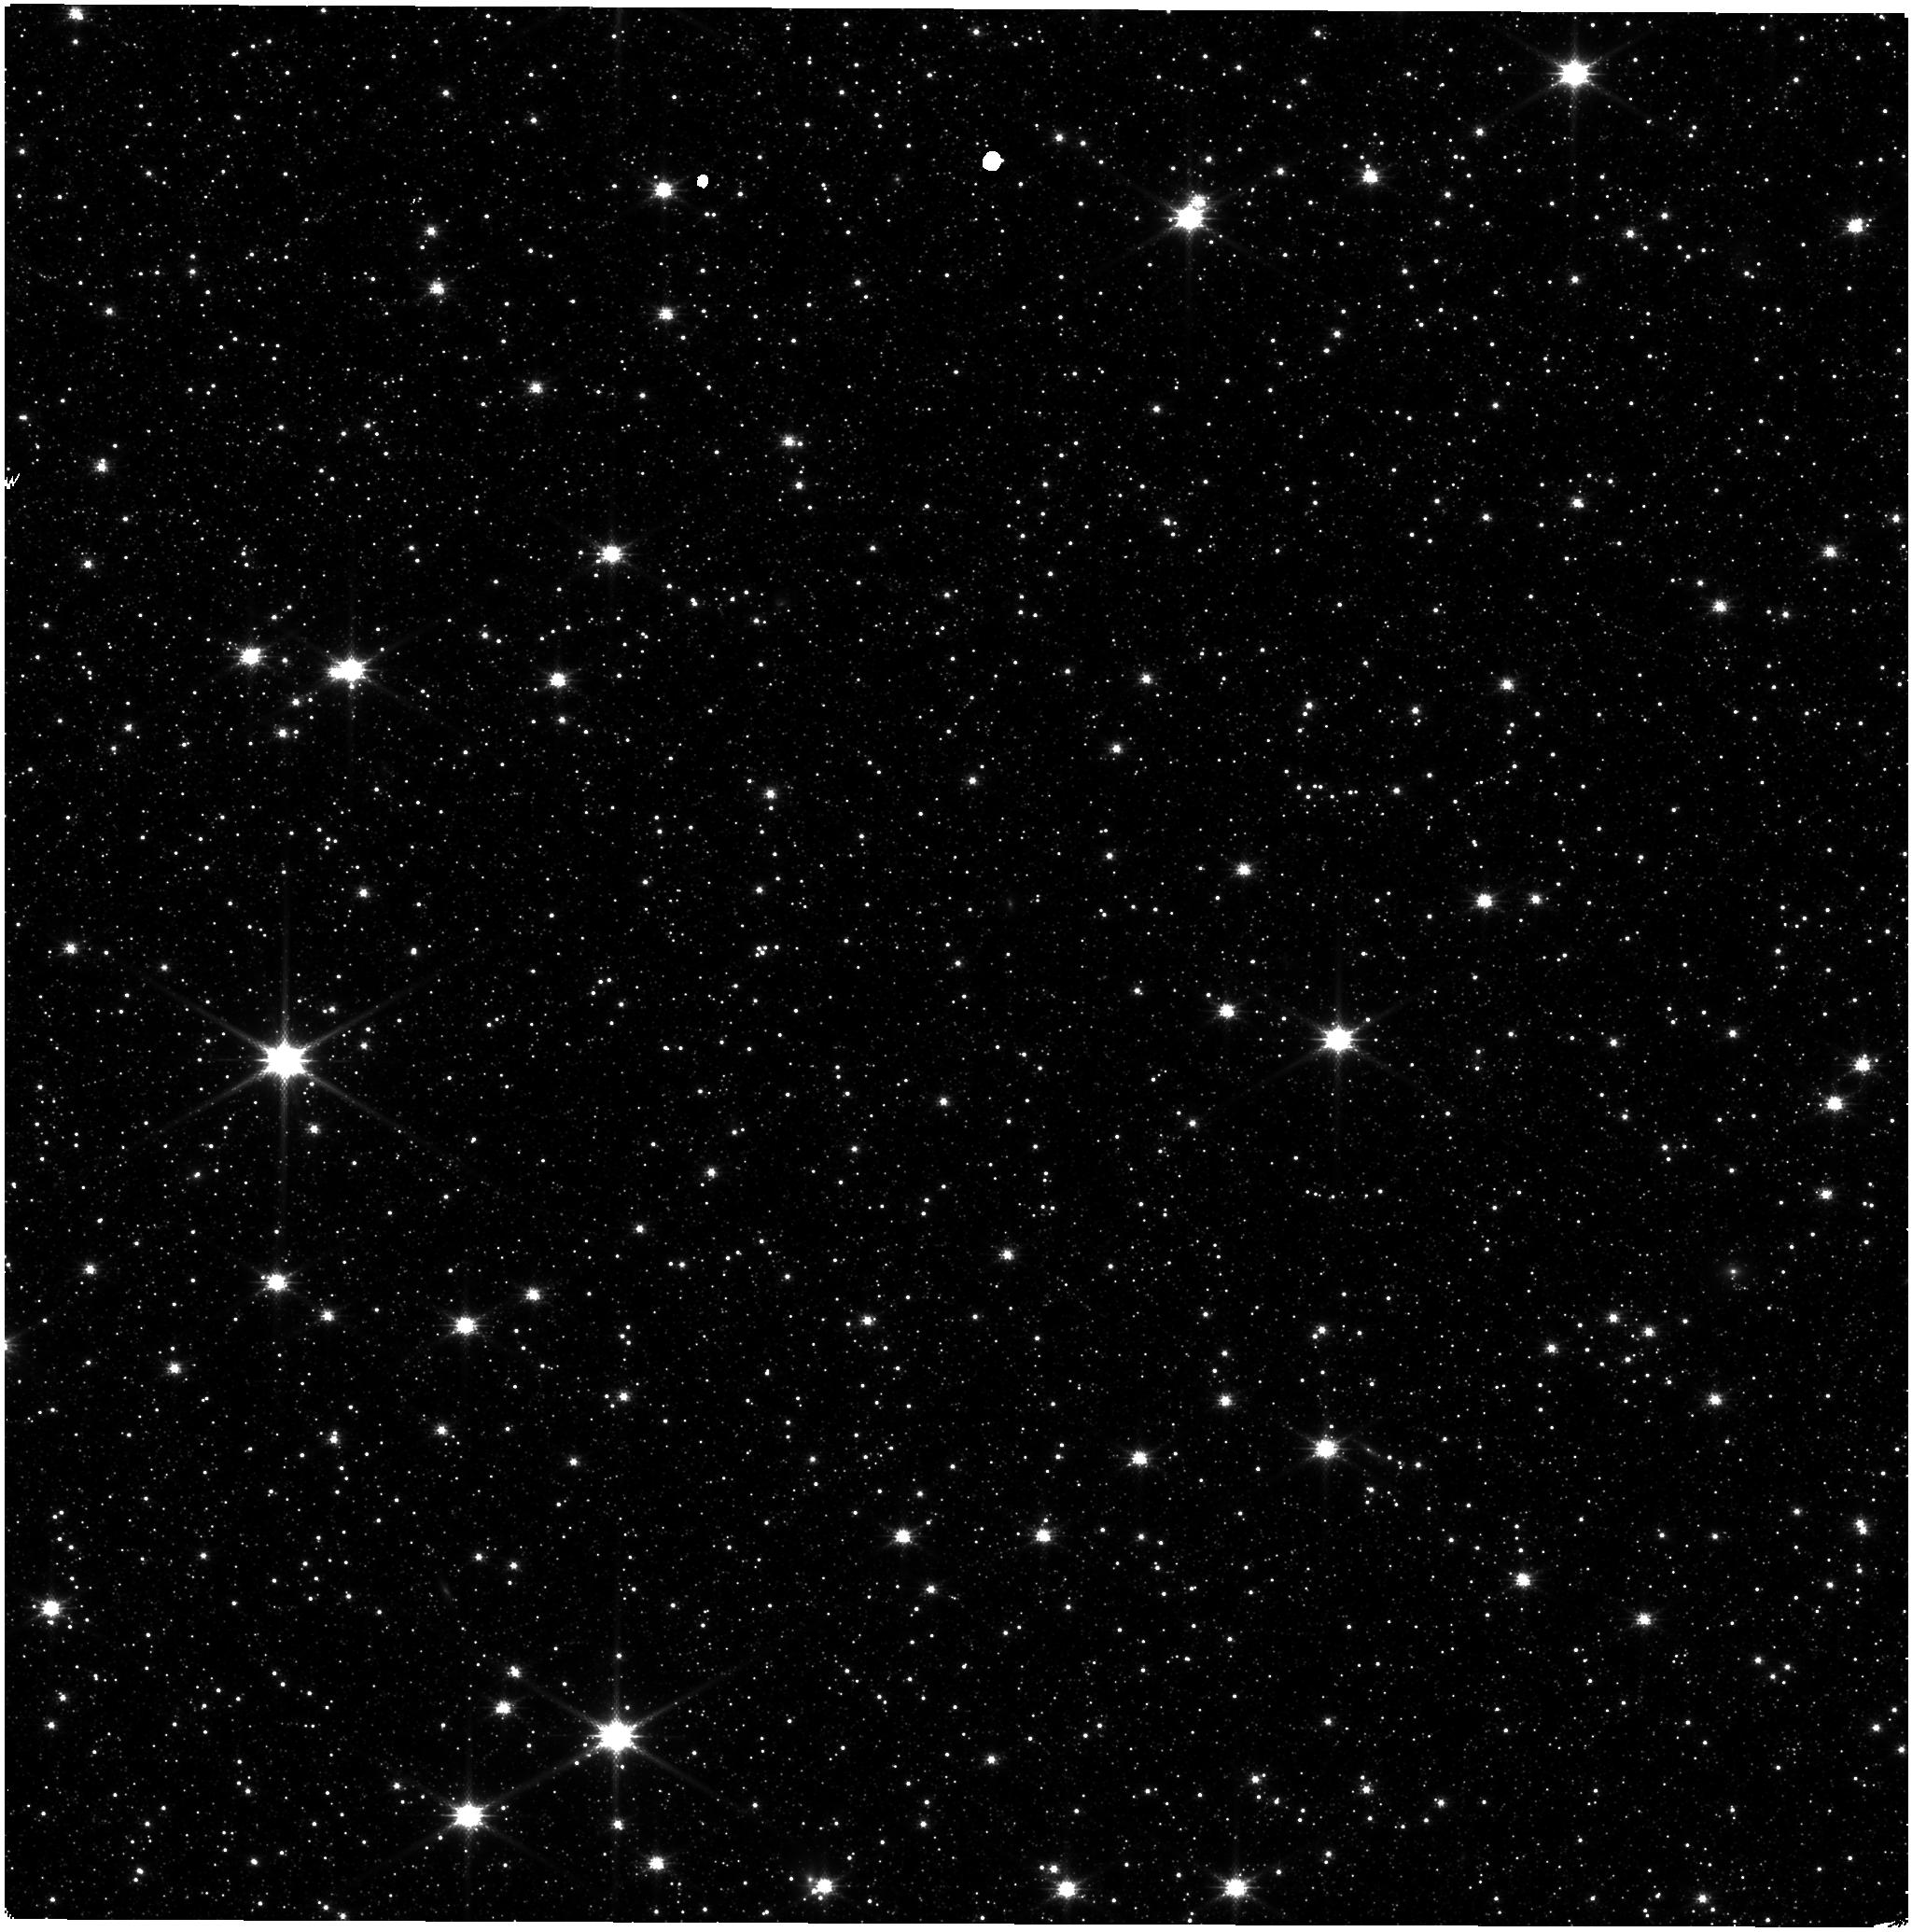
Target: LMC-NIRISS-FGS-ALIGNMENT. Instrument: NIRISS. Filter: CLEAR+F158M. Exposure: 21 min. Observation ID: jw09282-o002_t001_niriss_clear-f158m

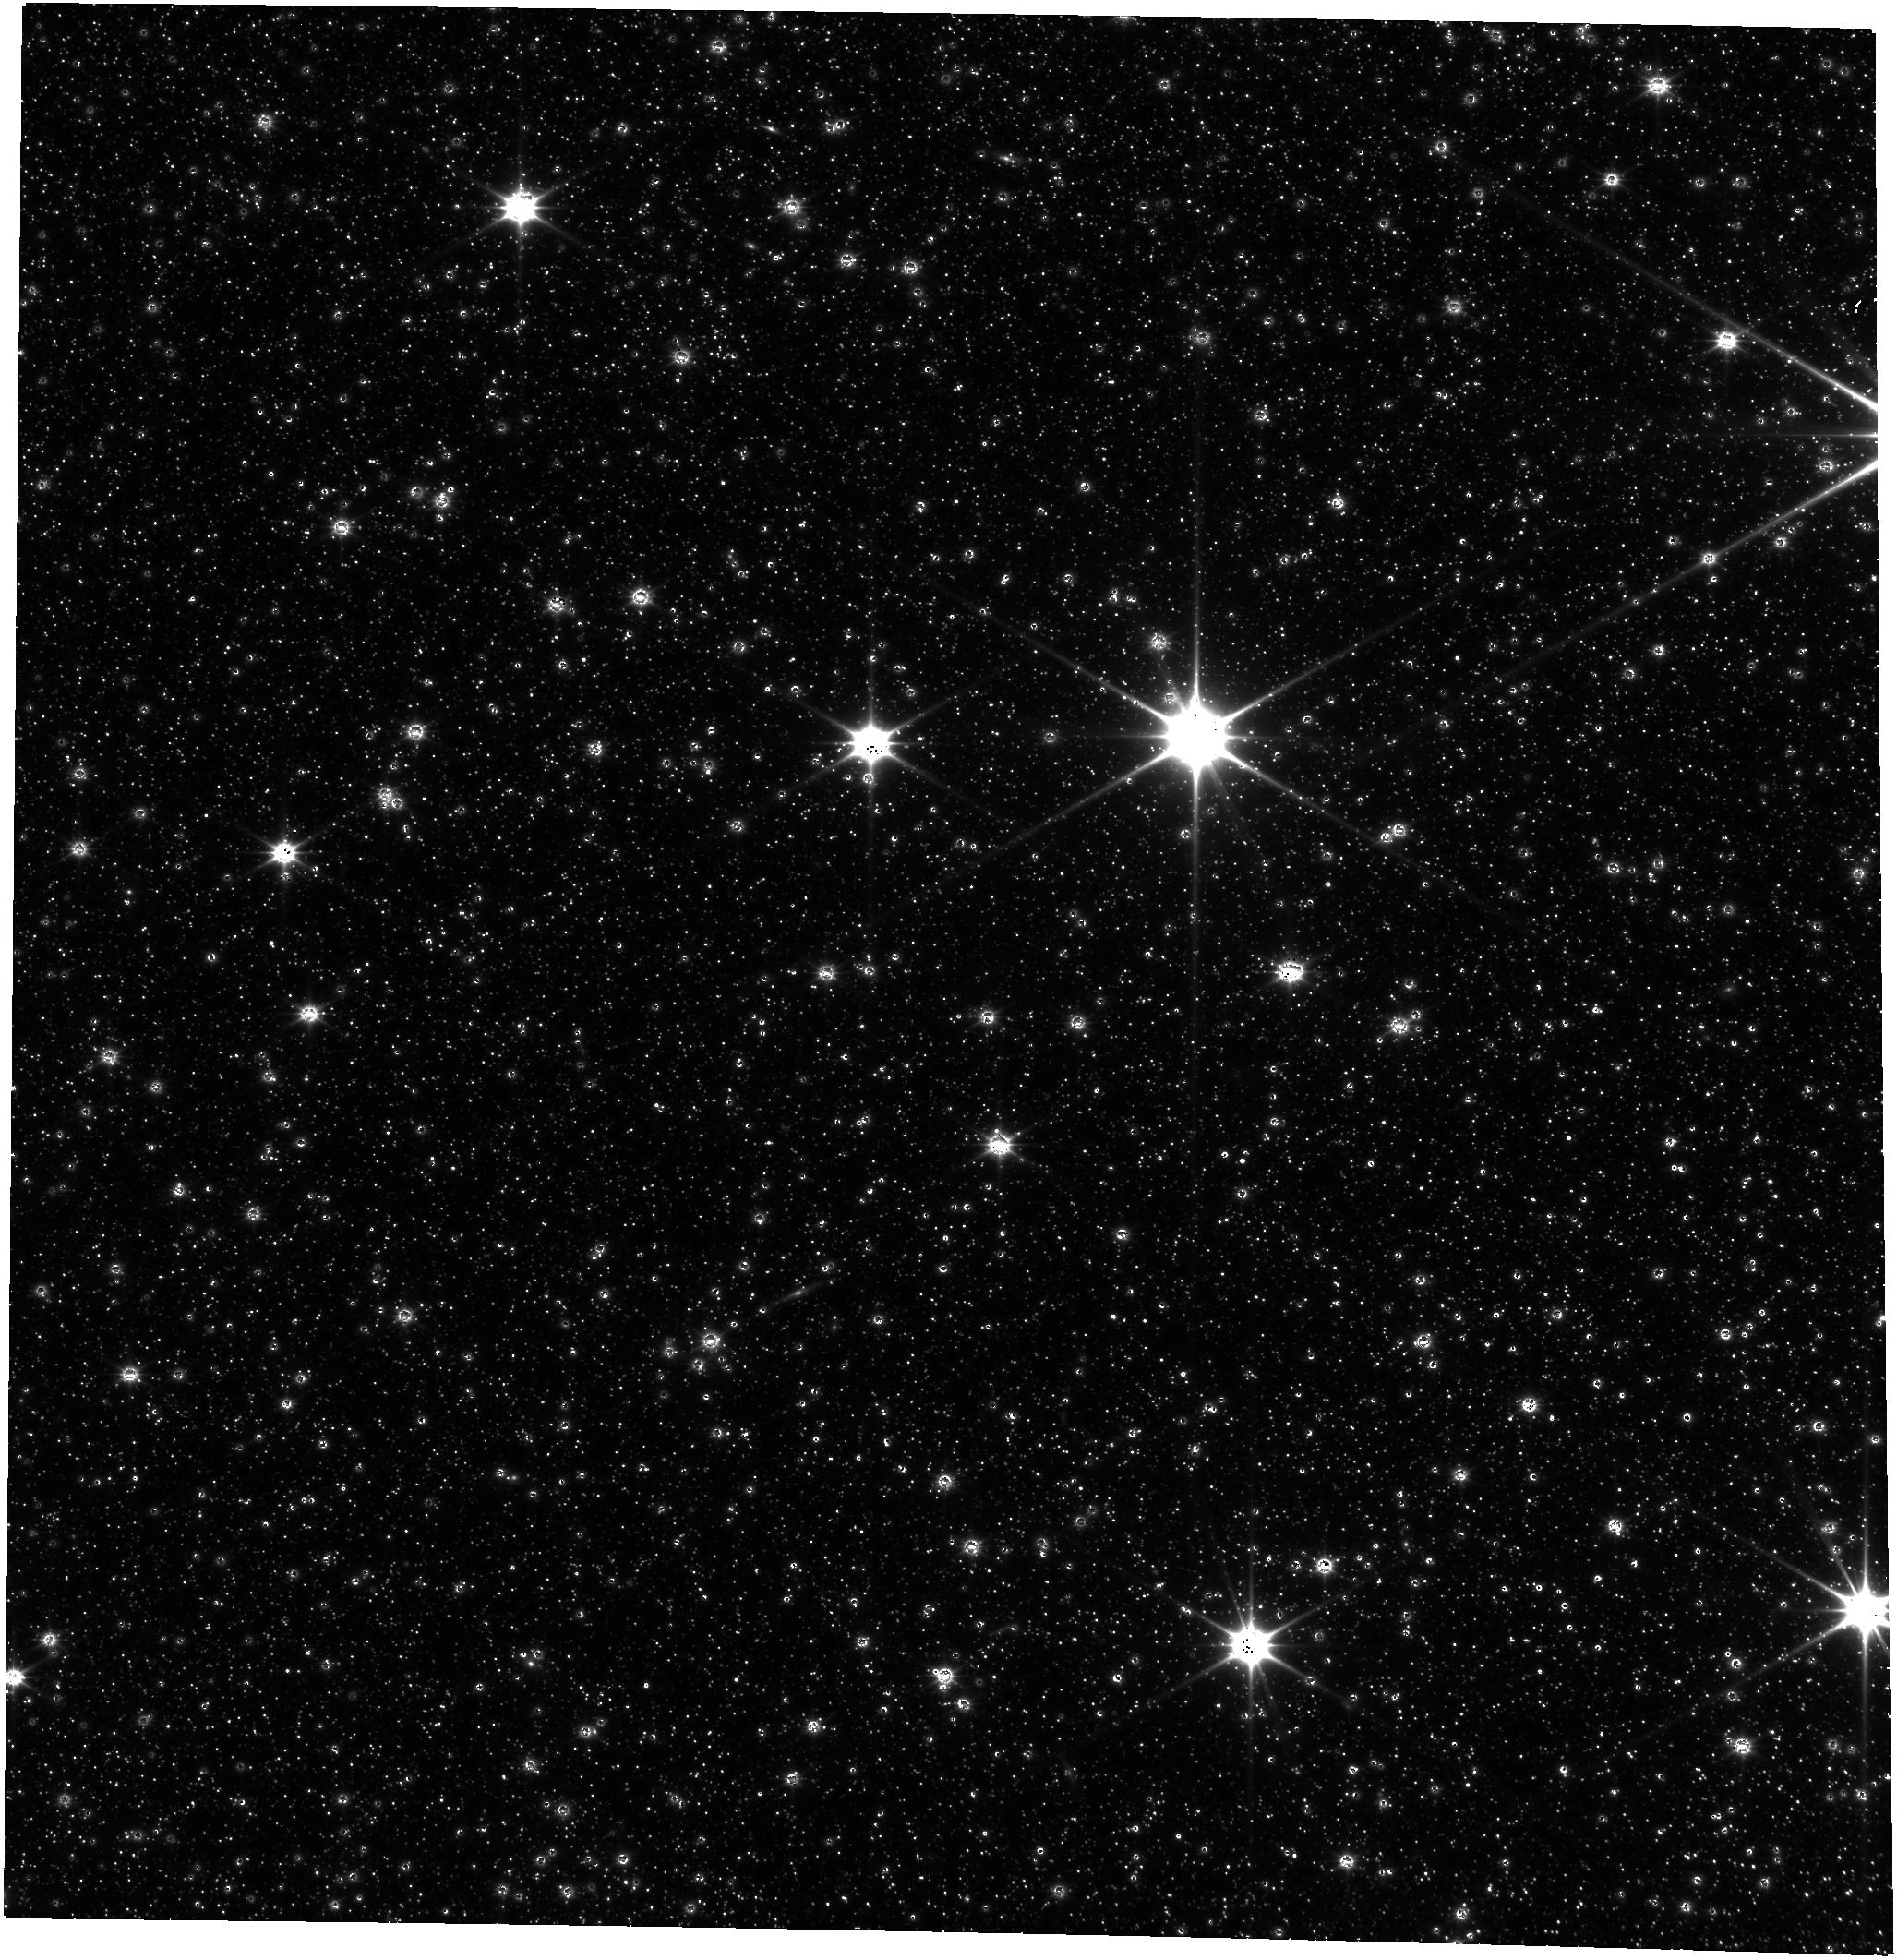
Target: LMC-NIRISS-FGS-ALIGNMENT. Instrument: FGS/FGS2. Filter: OPEN. Exposure: 43 min. Observation ID: jw09282-o001_t001_fgs_clear

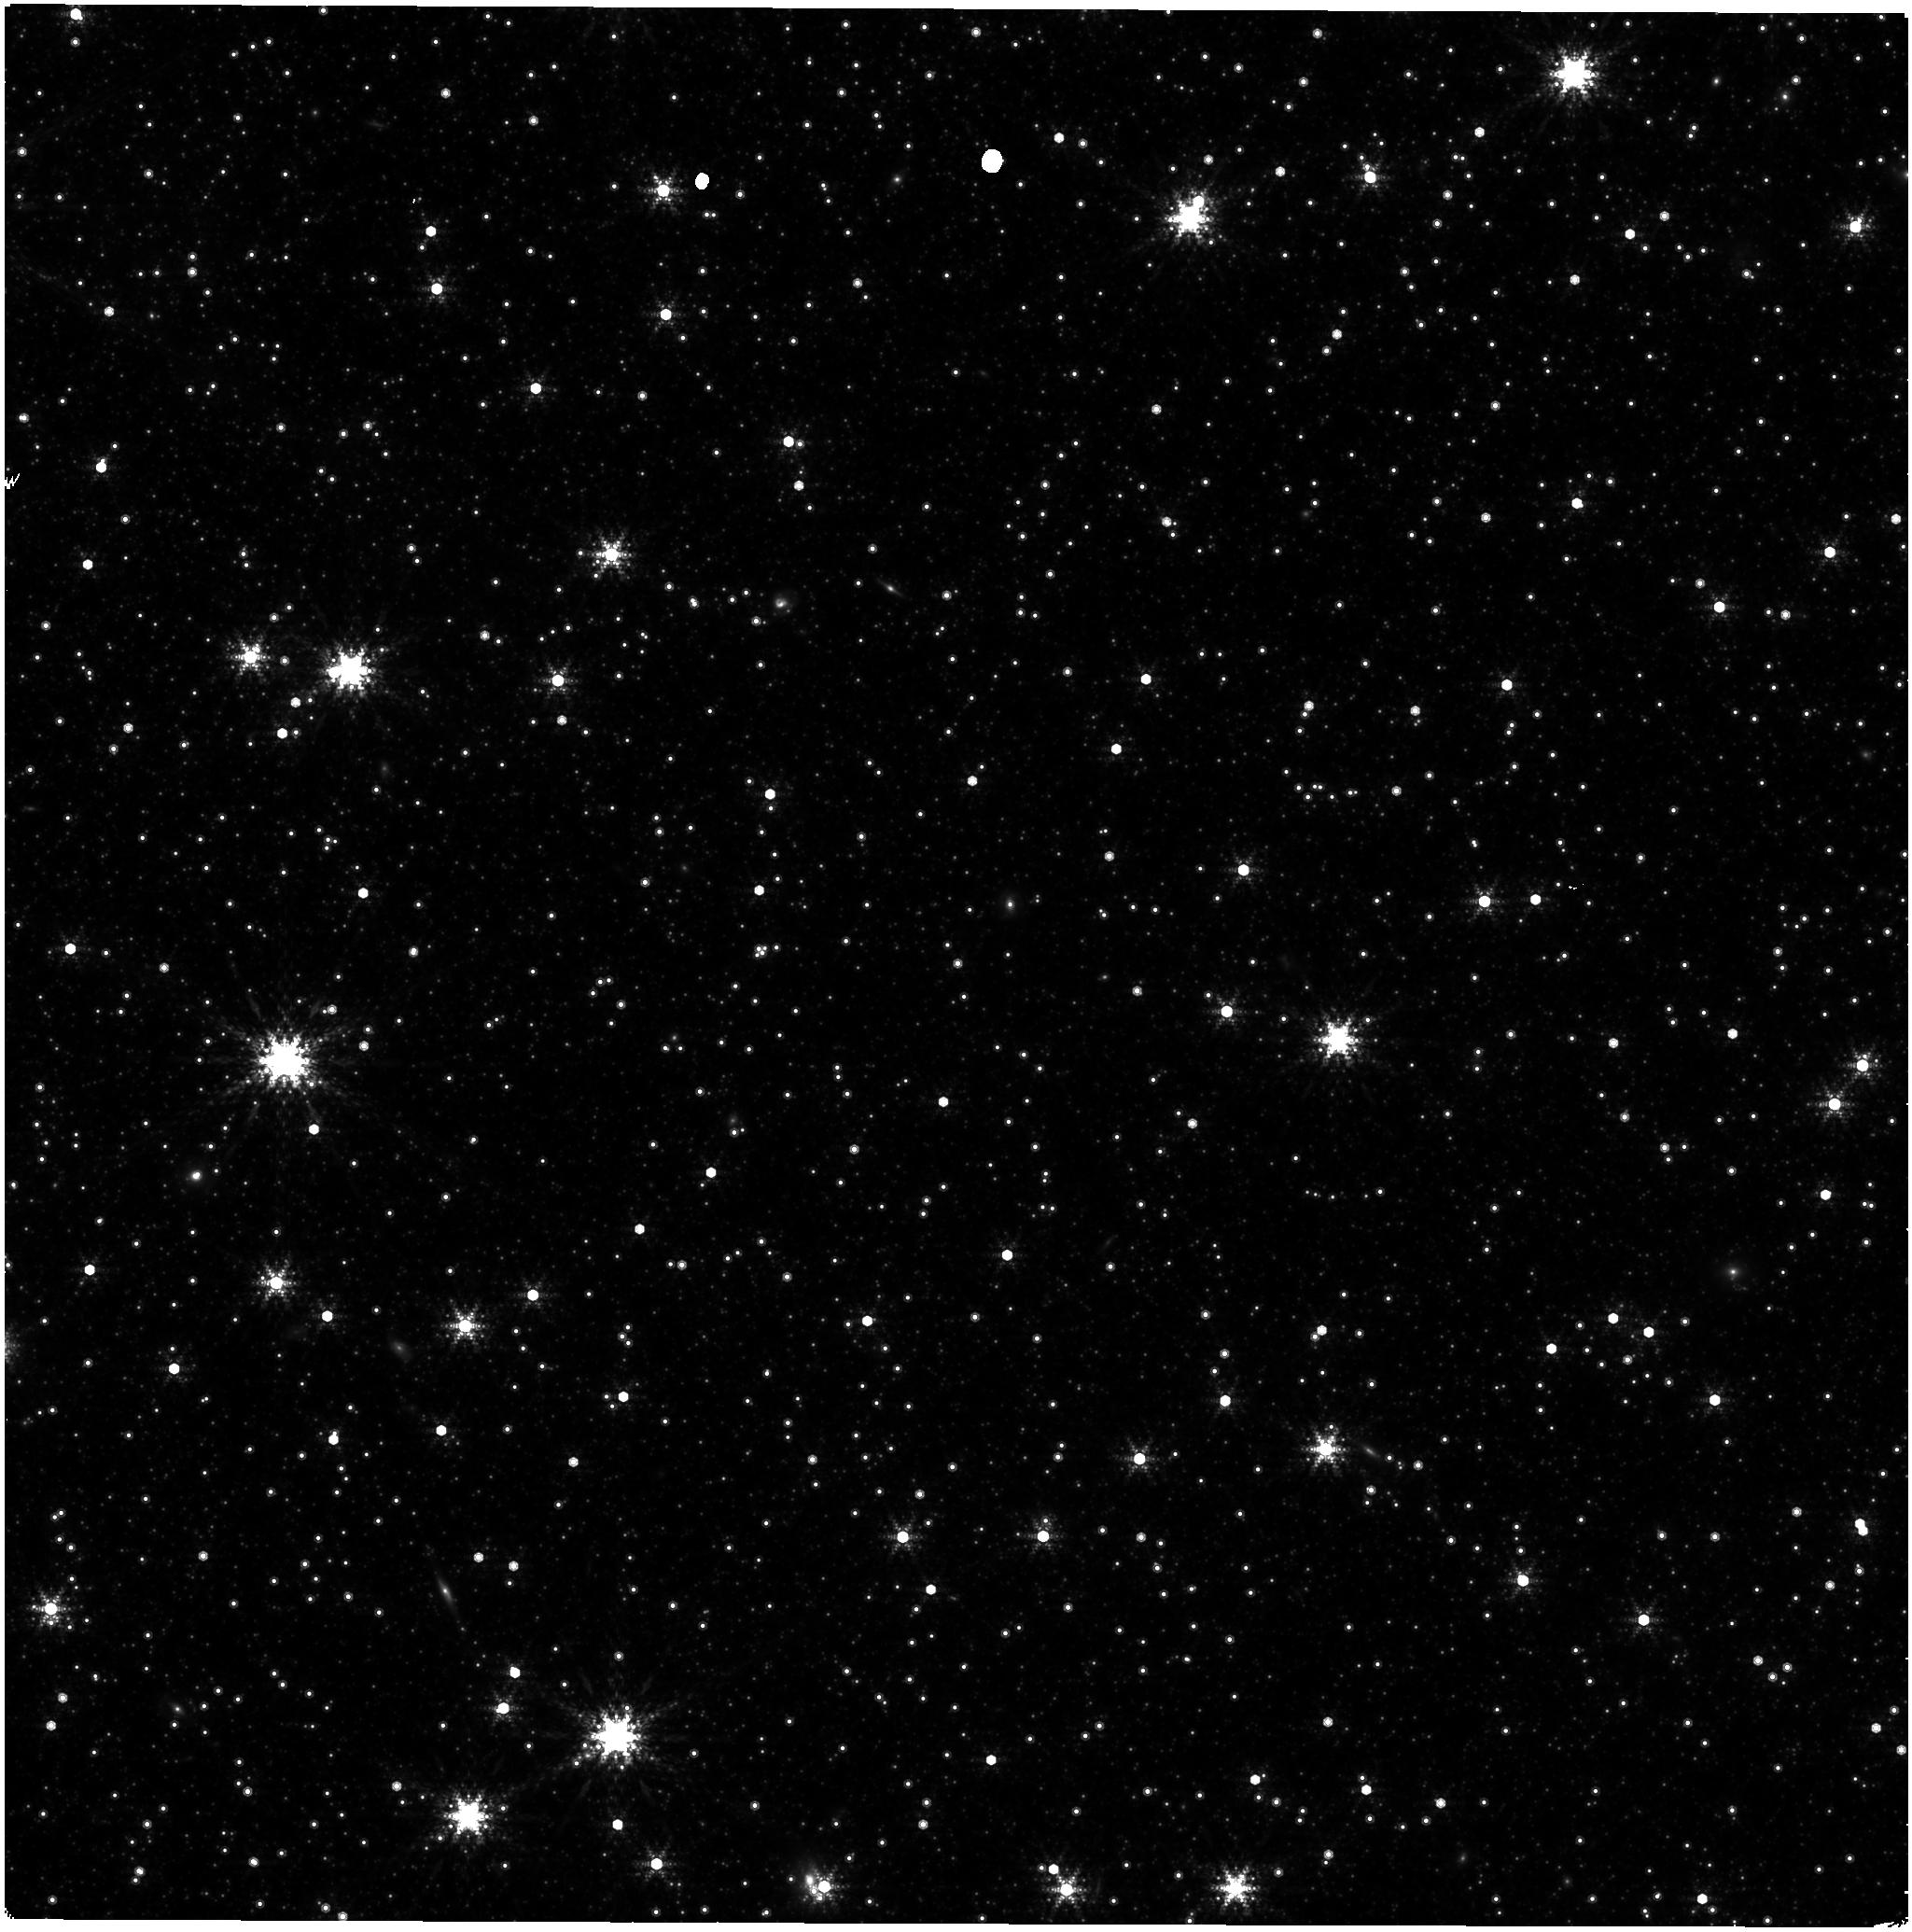
Target: LMC-NIRISS-FGS-ALIGNMENT. Instrument: NIRISS. Filter: F480M. Exposure: 2.1 h. Observation ID: jw09282-o002_t001_niriss_clearp-f480m

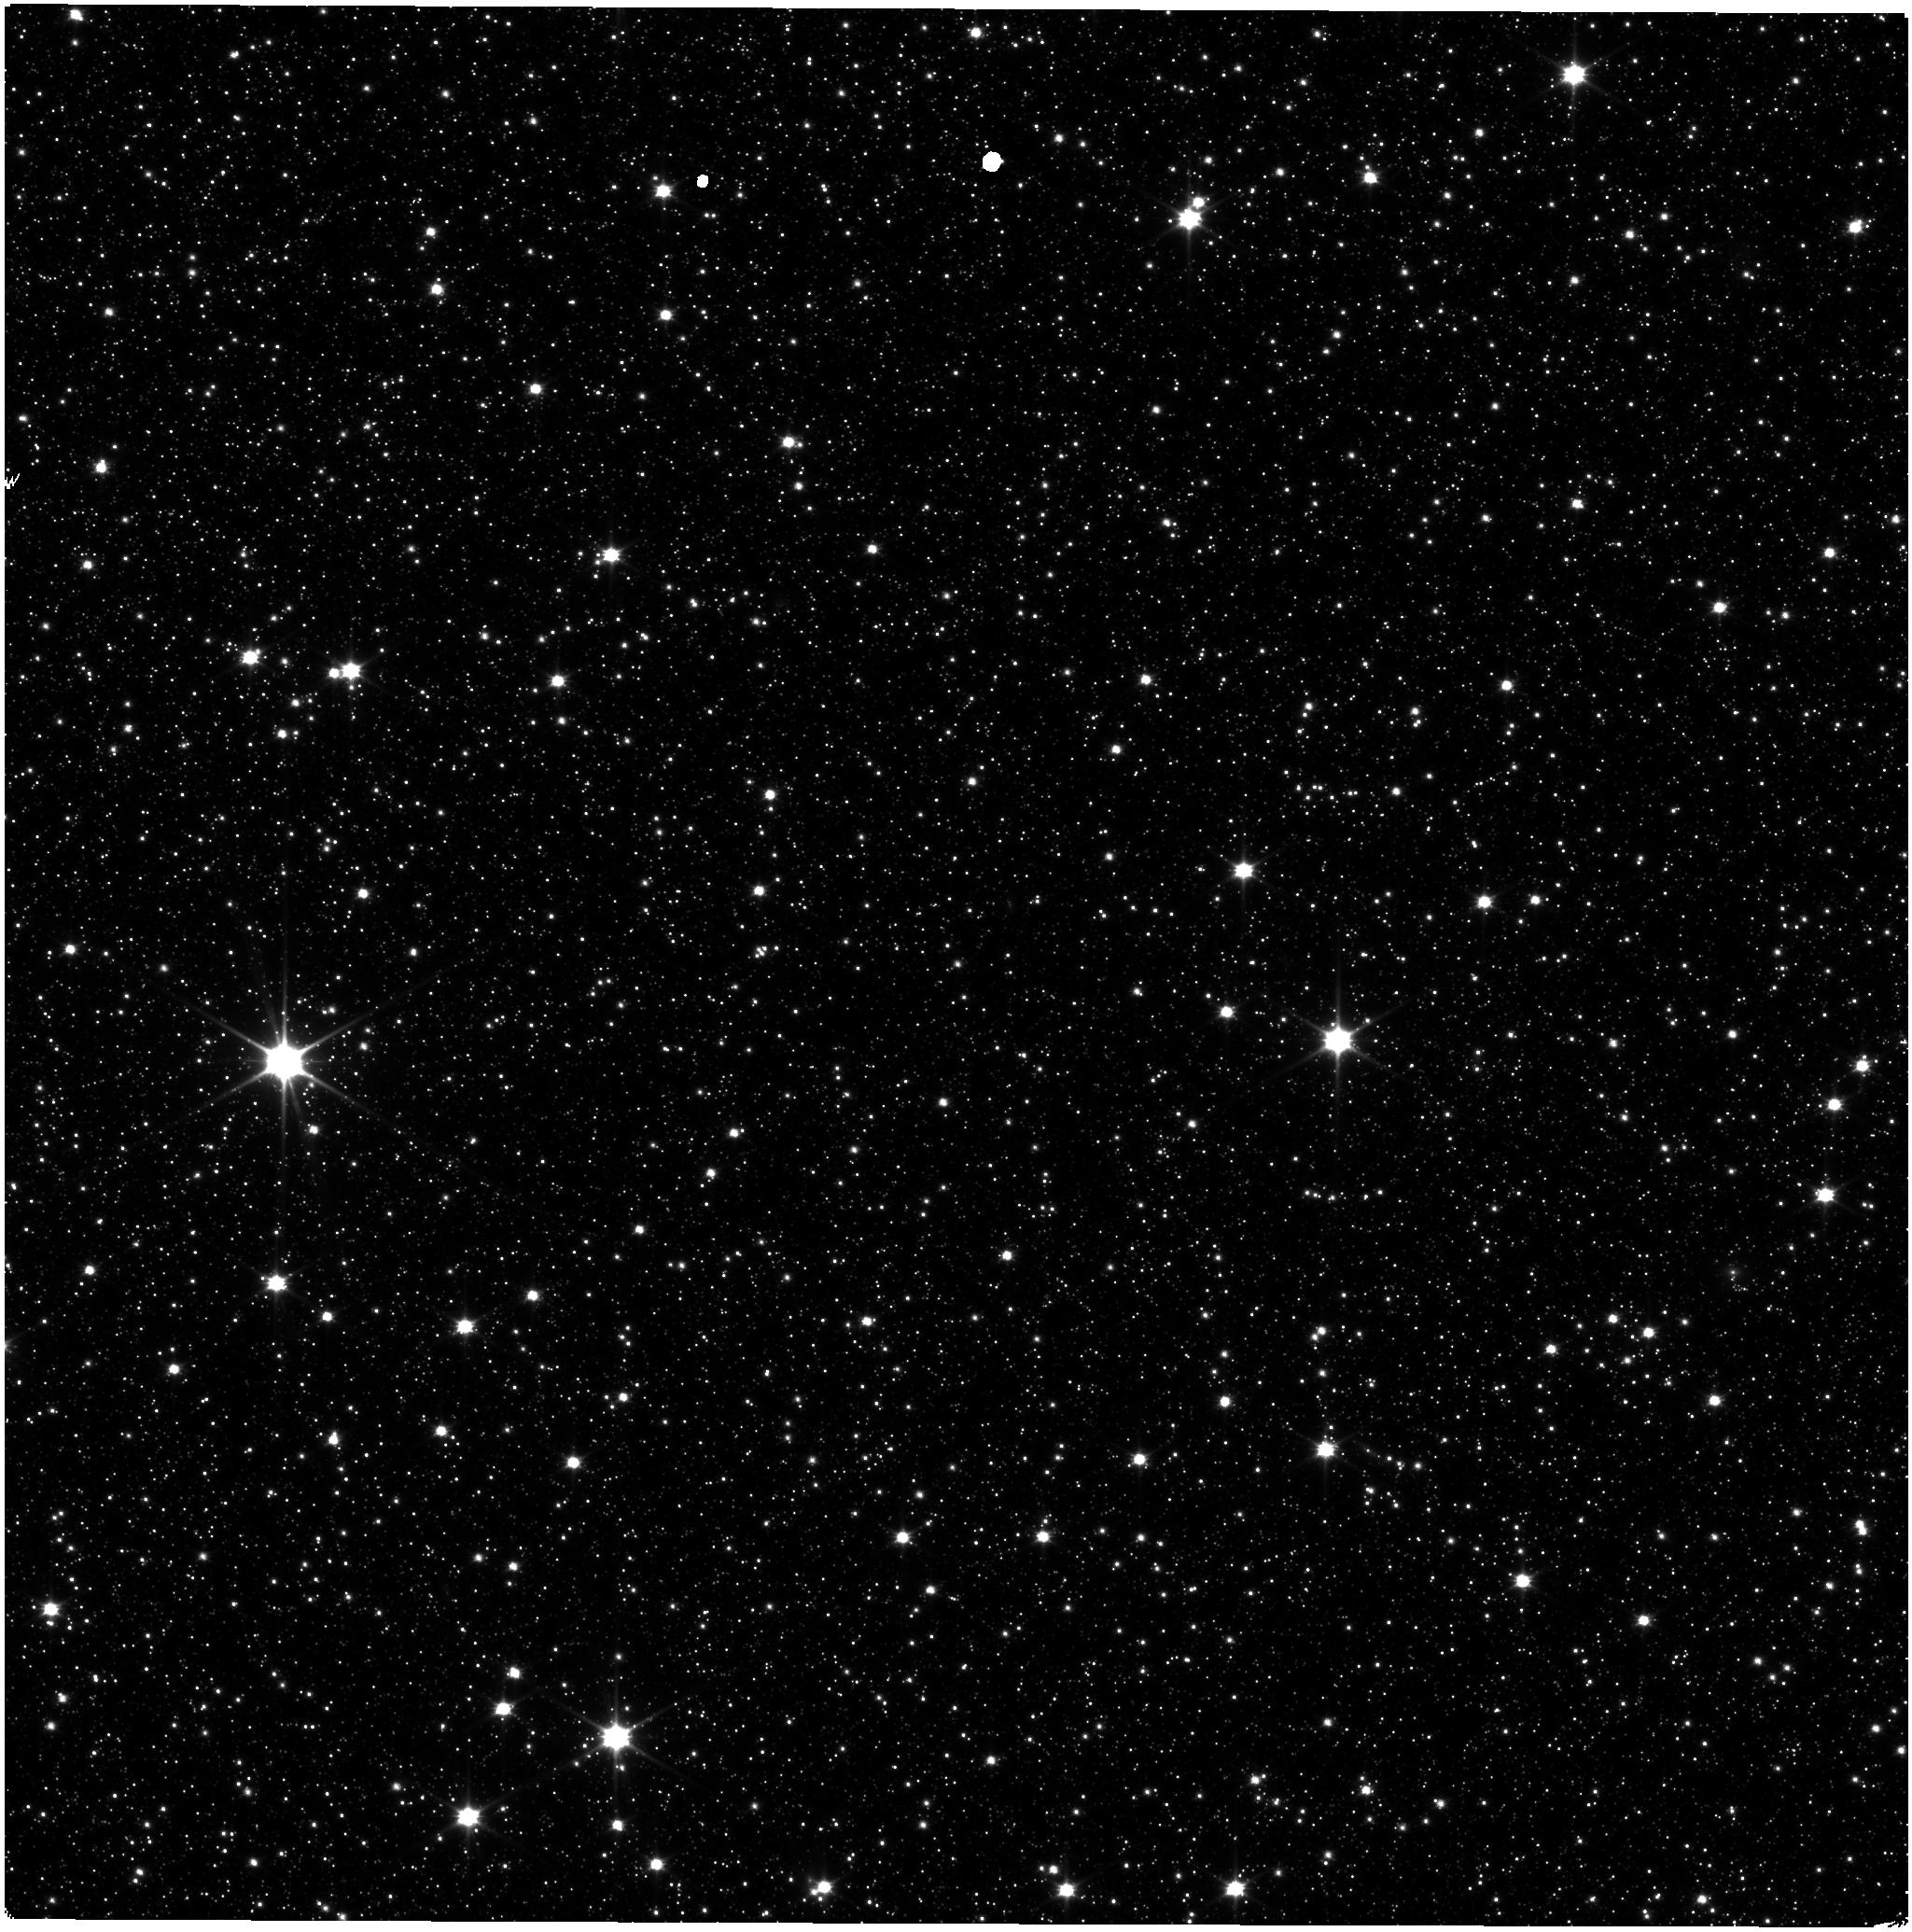
Target: LMC-NIRISS-FGS-ALIGNMENT. Instrument: NIRISS. Filter: CLEAR+F090W. Exposure: 11 min. Observation ID: jw09282-o002_t001_niriss_clear-f090w

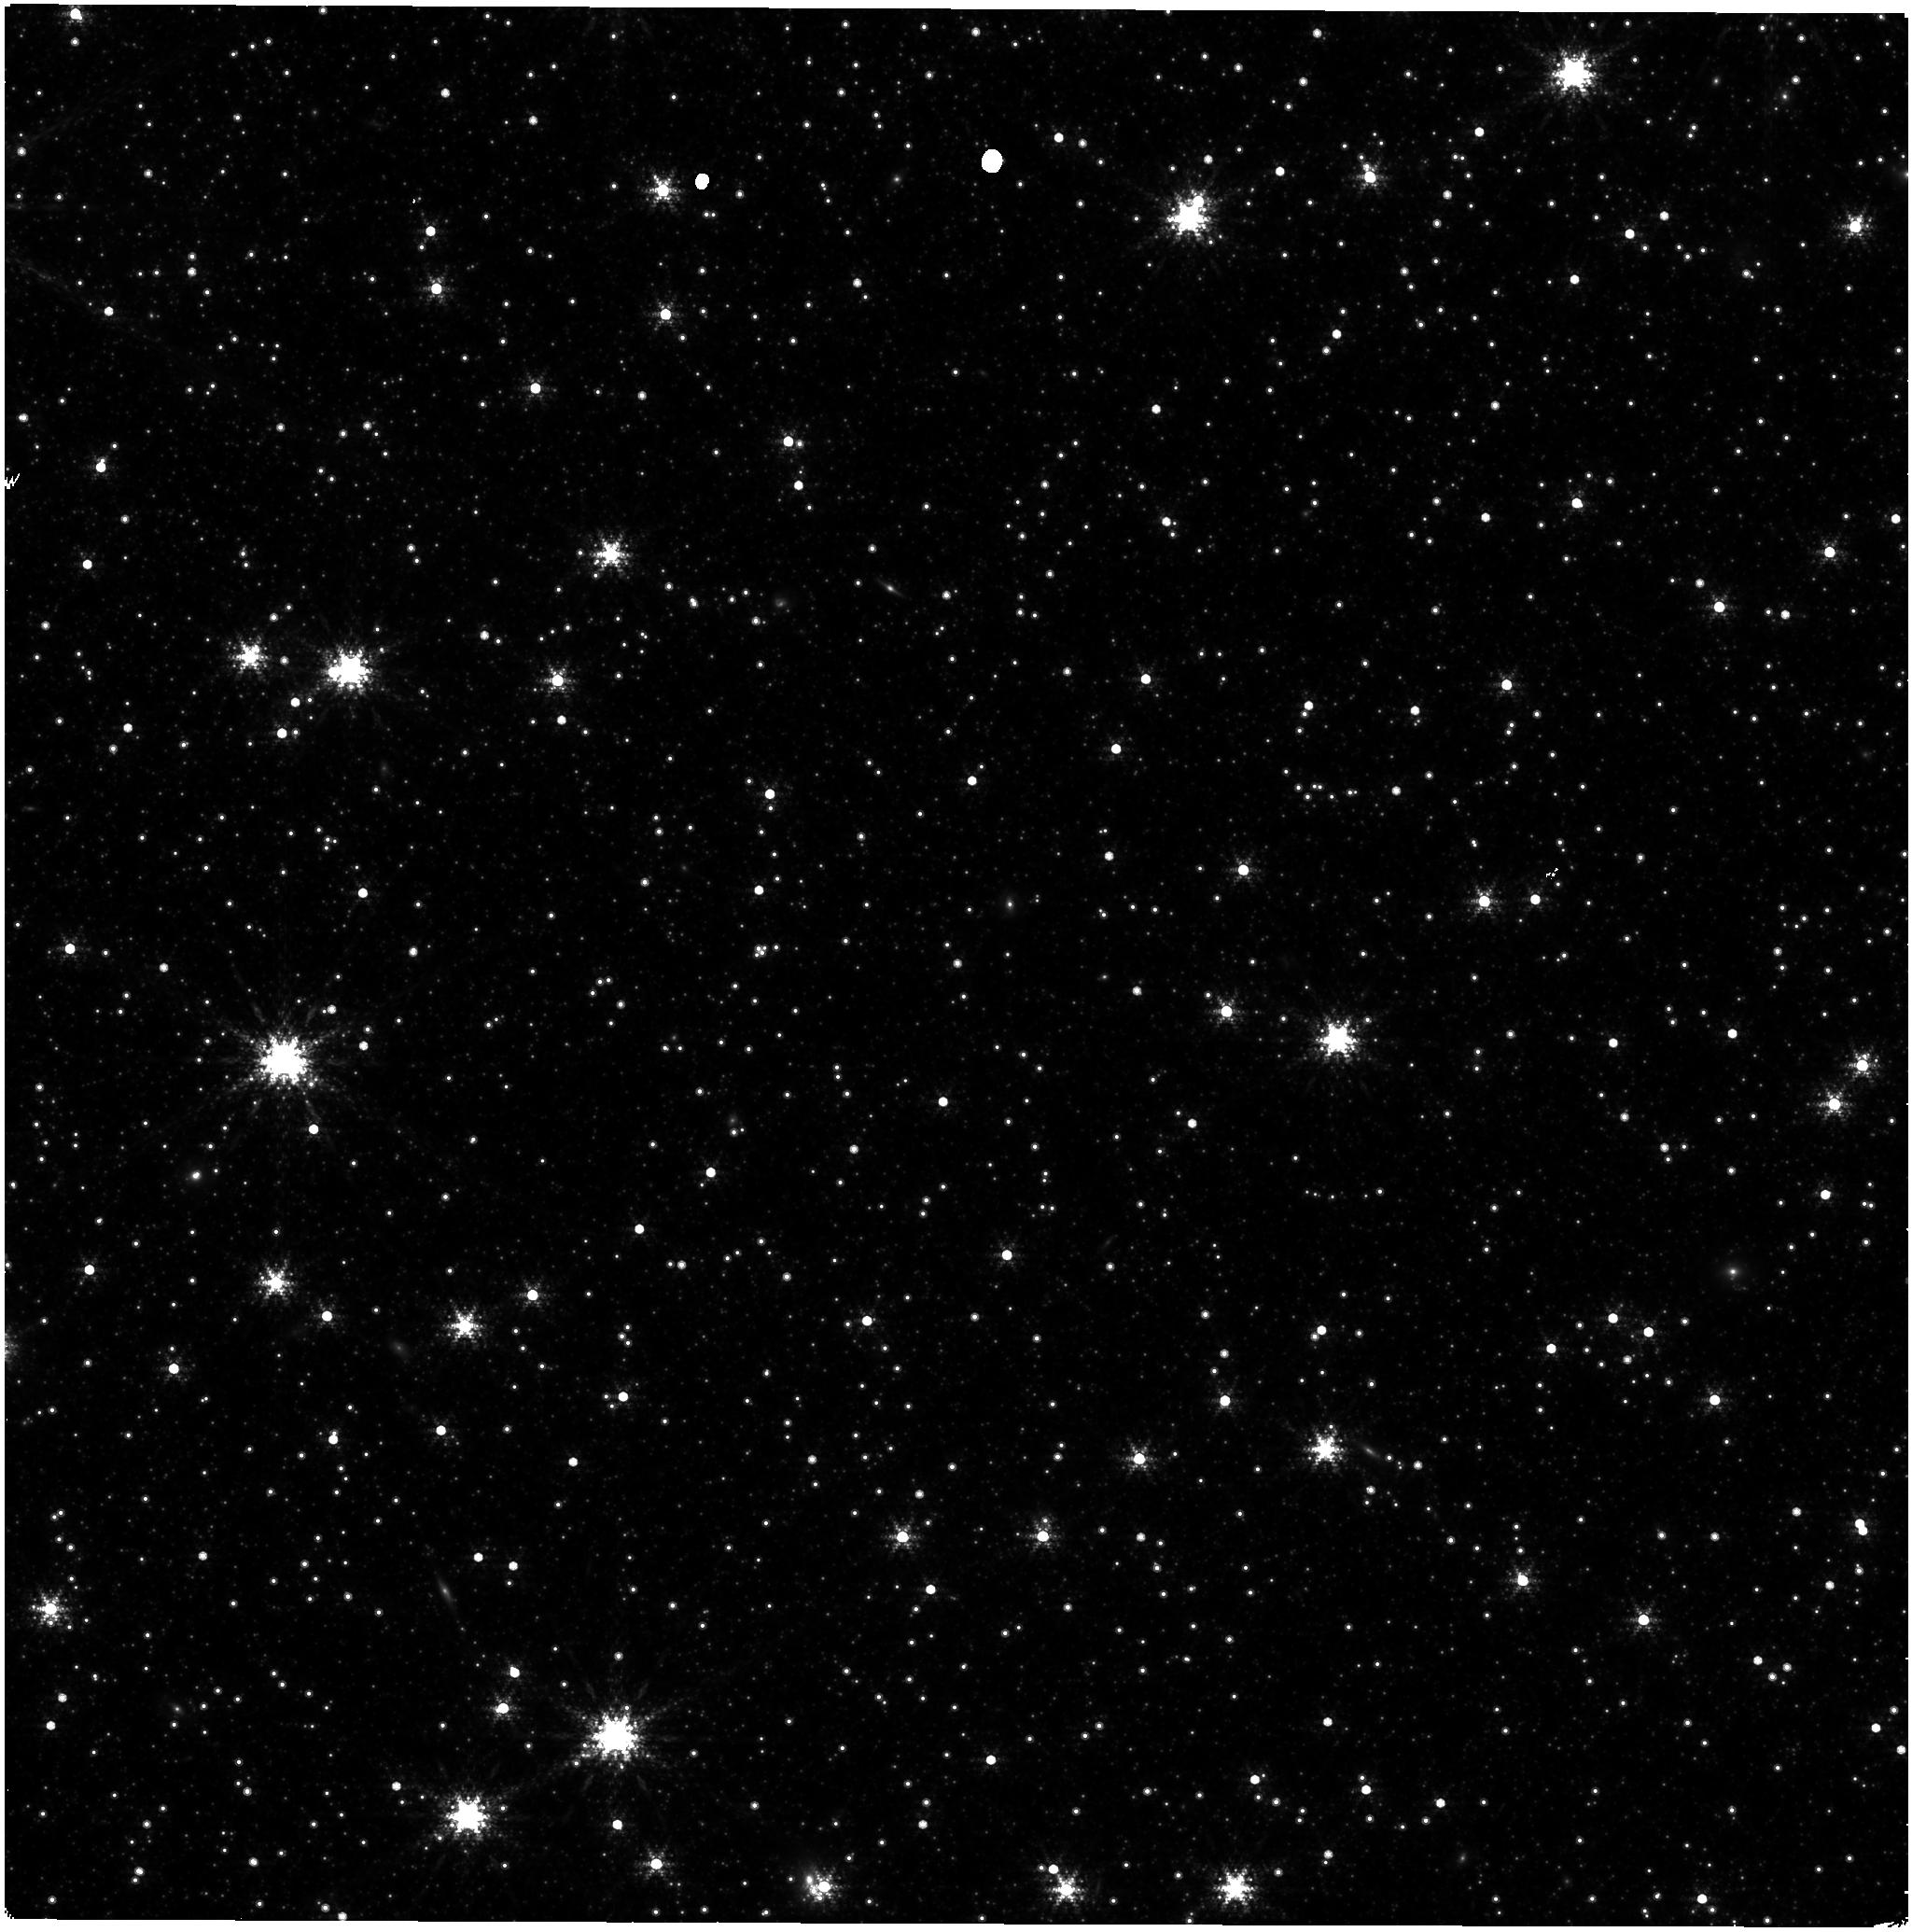
Target: LMC-NIRISS-FGS-ALIGNMENT. Instrument: NIRISS. Filter: F430M. Exposure: 1.7 h. Observation ID: jw09282-o002_t001_niriss_clearp-f430m

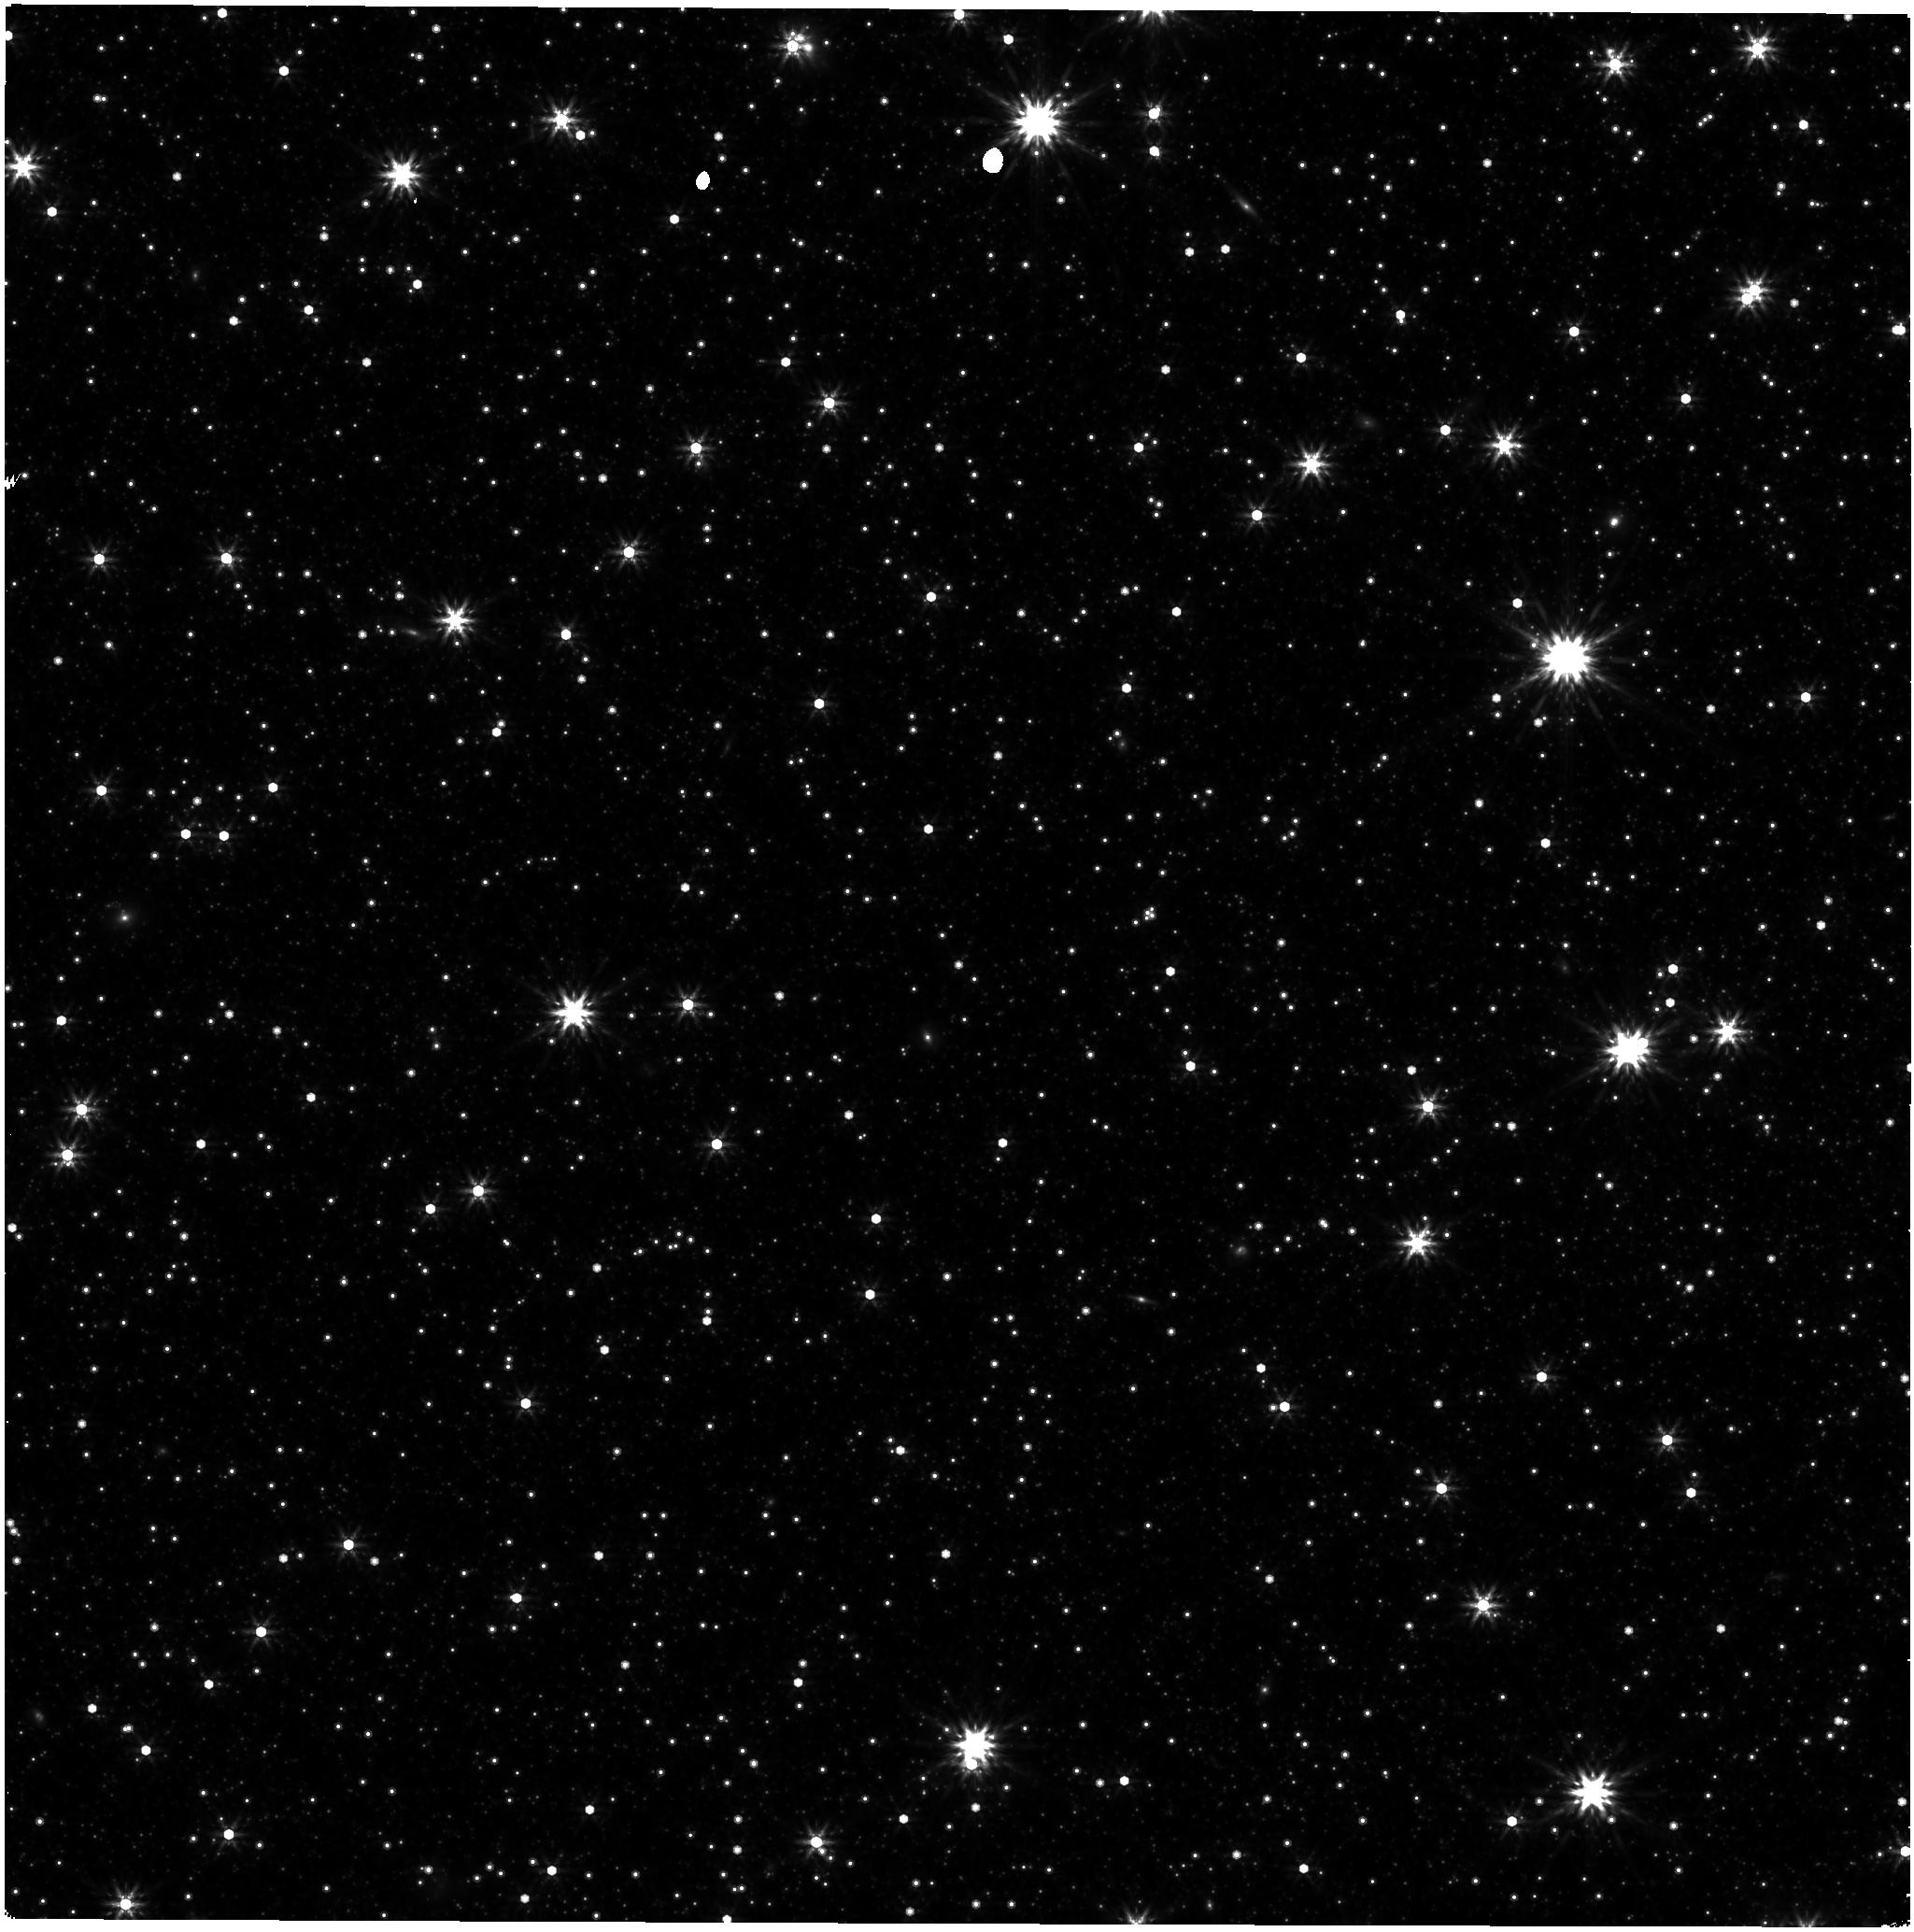
Target: LMC-NIRISS-FGS-ALIGNMENT. Instrument: NIRISS. Filter: F444W. Exposure: 21 min. Observation ID: jw09282-o001_t001_niriss_clearp-f444w

CAL-NIS-404: NIRISS Astrometric Calibration (PI: Sohn, Sangmo Tony)

A re-measurement of the NIRISS distortion and offset from the Guider is requested for trending of any possible changes in the astrometric distortion with time. A single epoch observation will be made in all the NIRISS imaging filters using the same pointing in the Large Magelanic Cloud astrometric field as was used for this purpose in commissioning and in cycles 1 to 3. This calibration program may change in response to system developments and the final Cycle 4 science program.